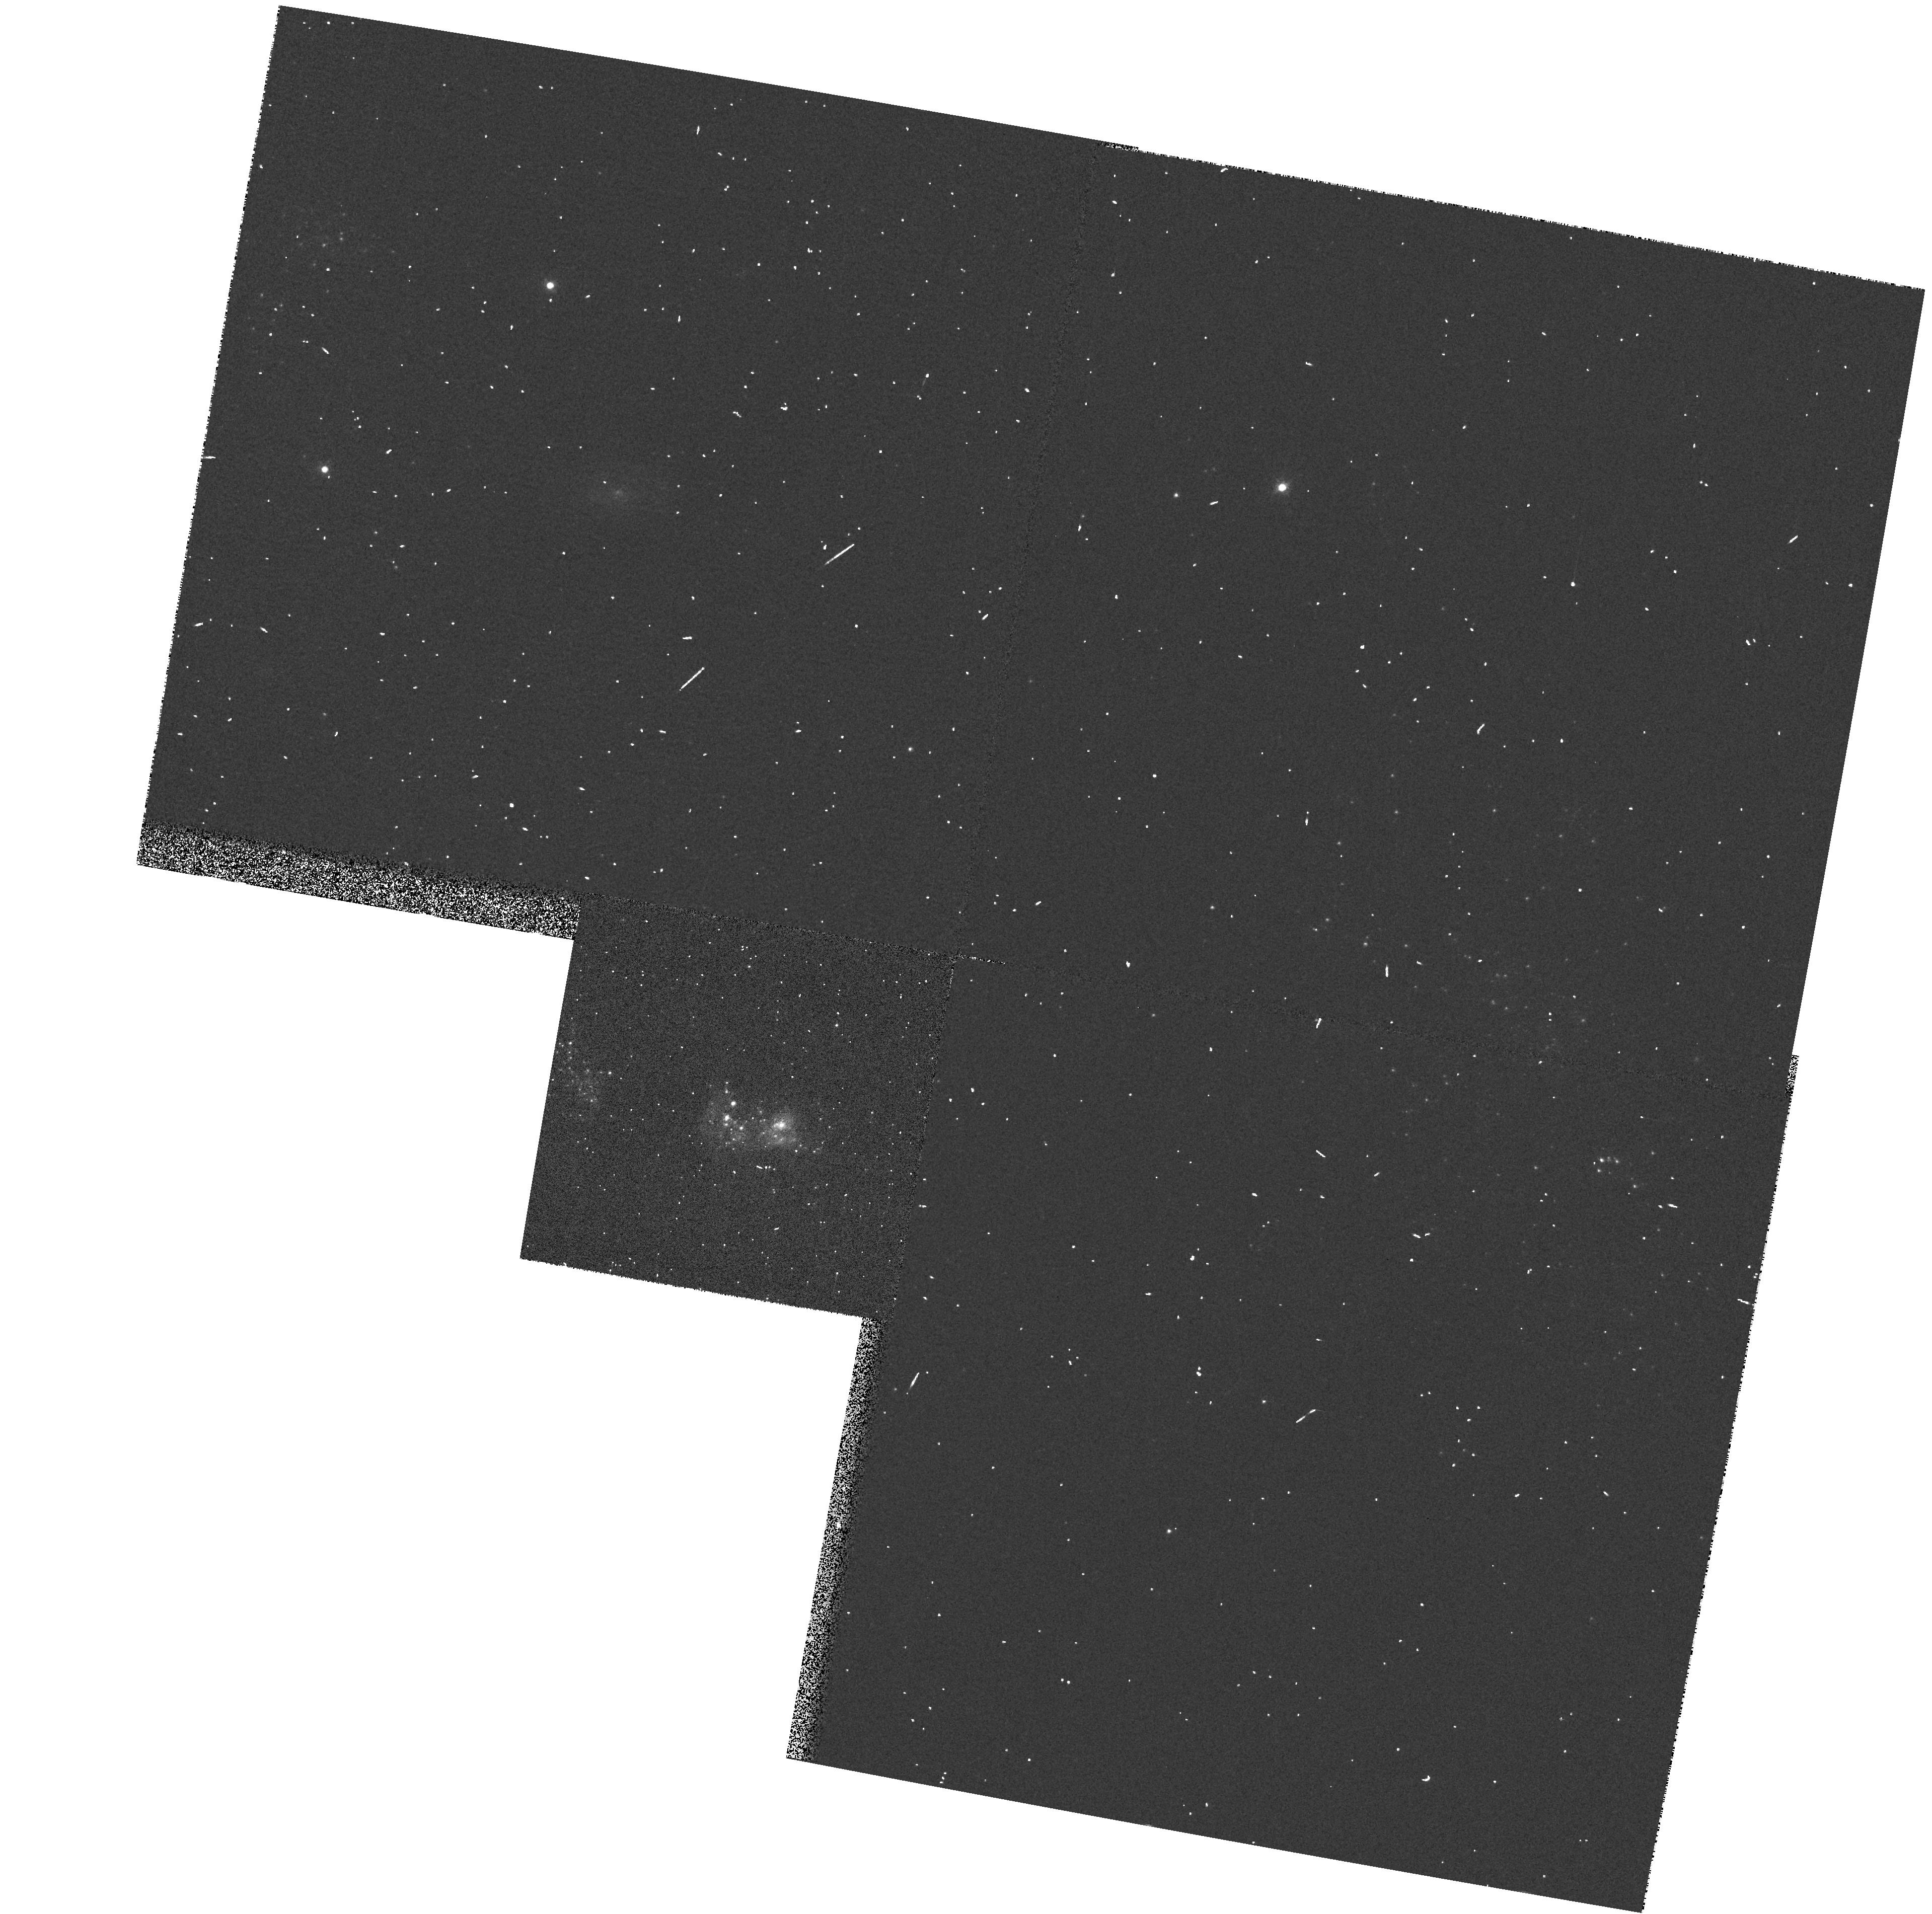
Target: NGC2363-V1
Instrument: WFPC2/PC
Filter: F547M
Exposure: 1 min
Observation ID: hst_7391_03_wfpc2_pc_f547m_u4cn03

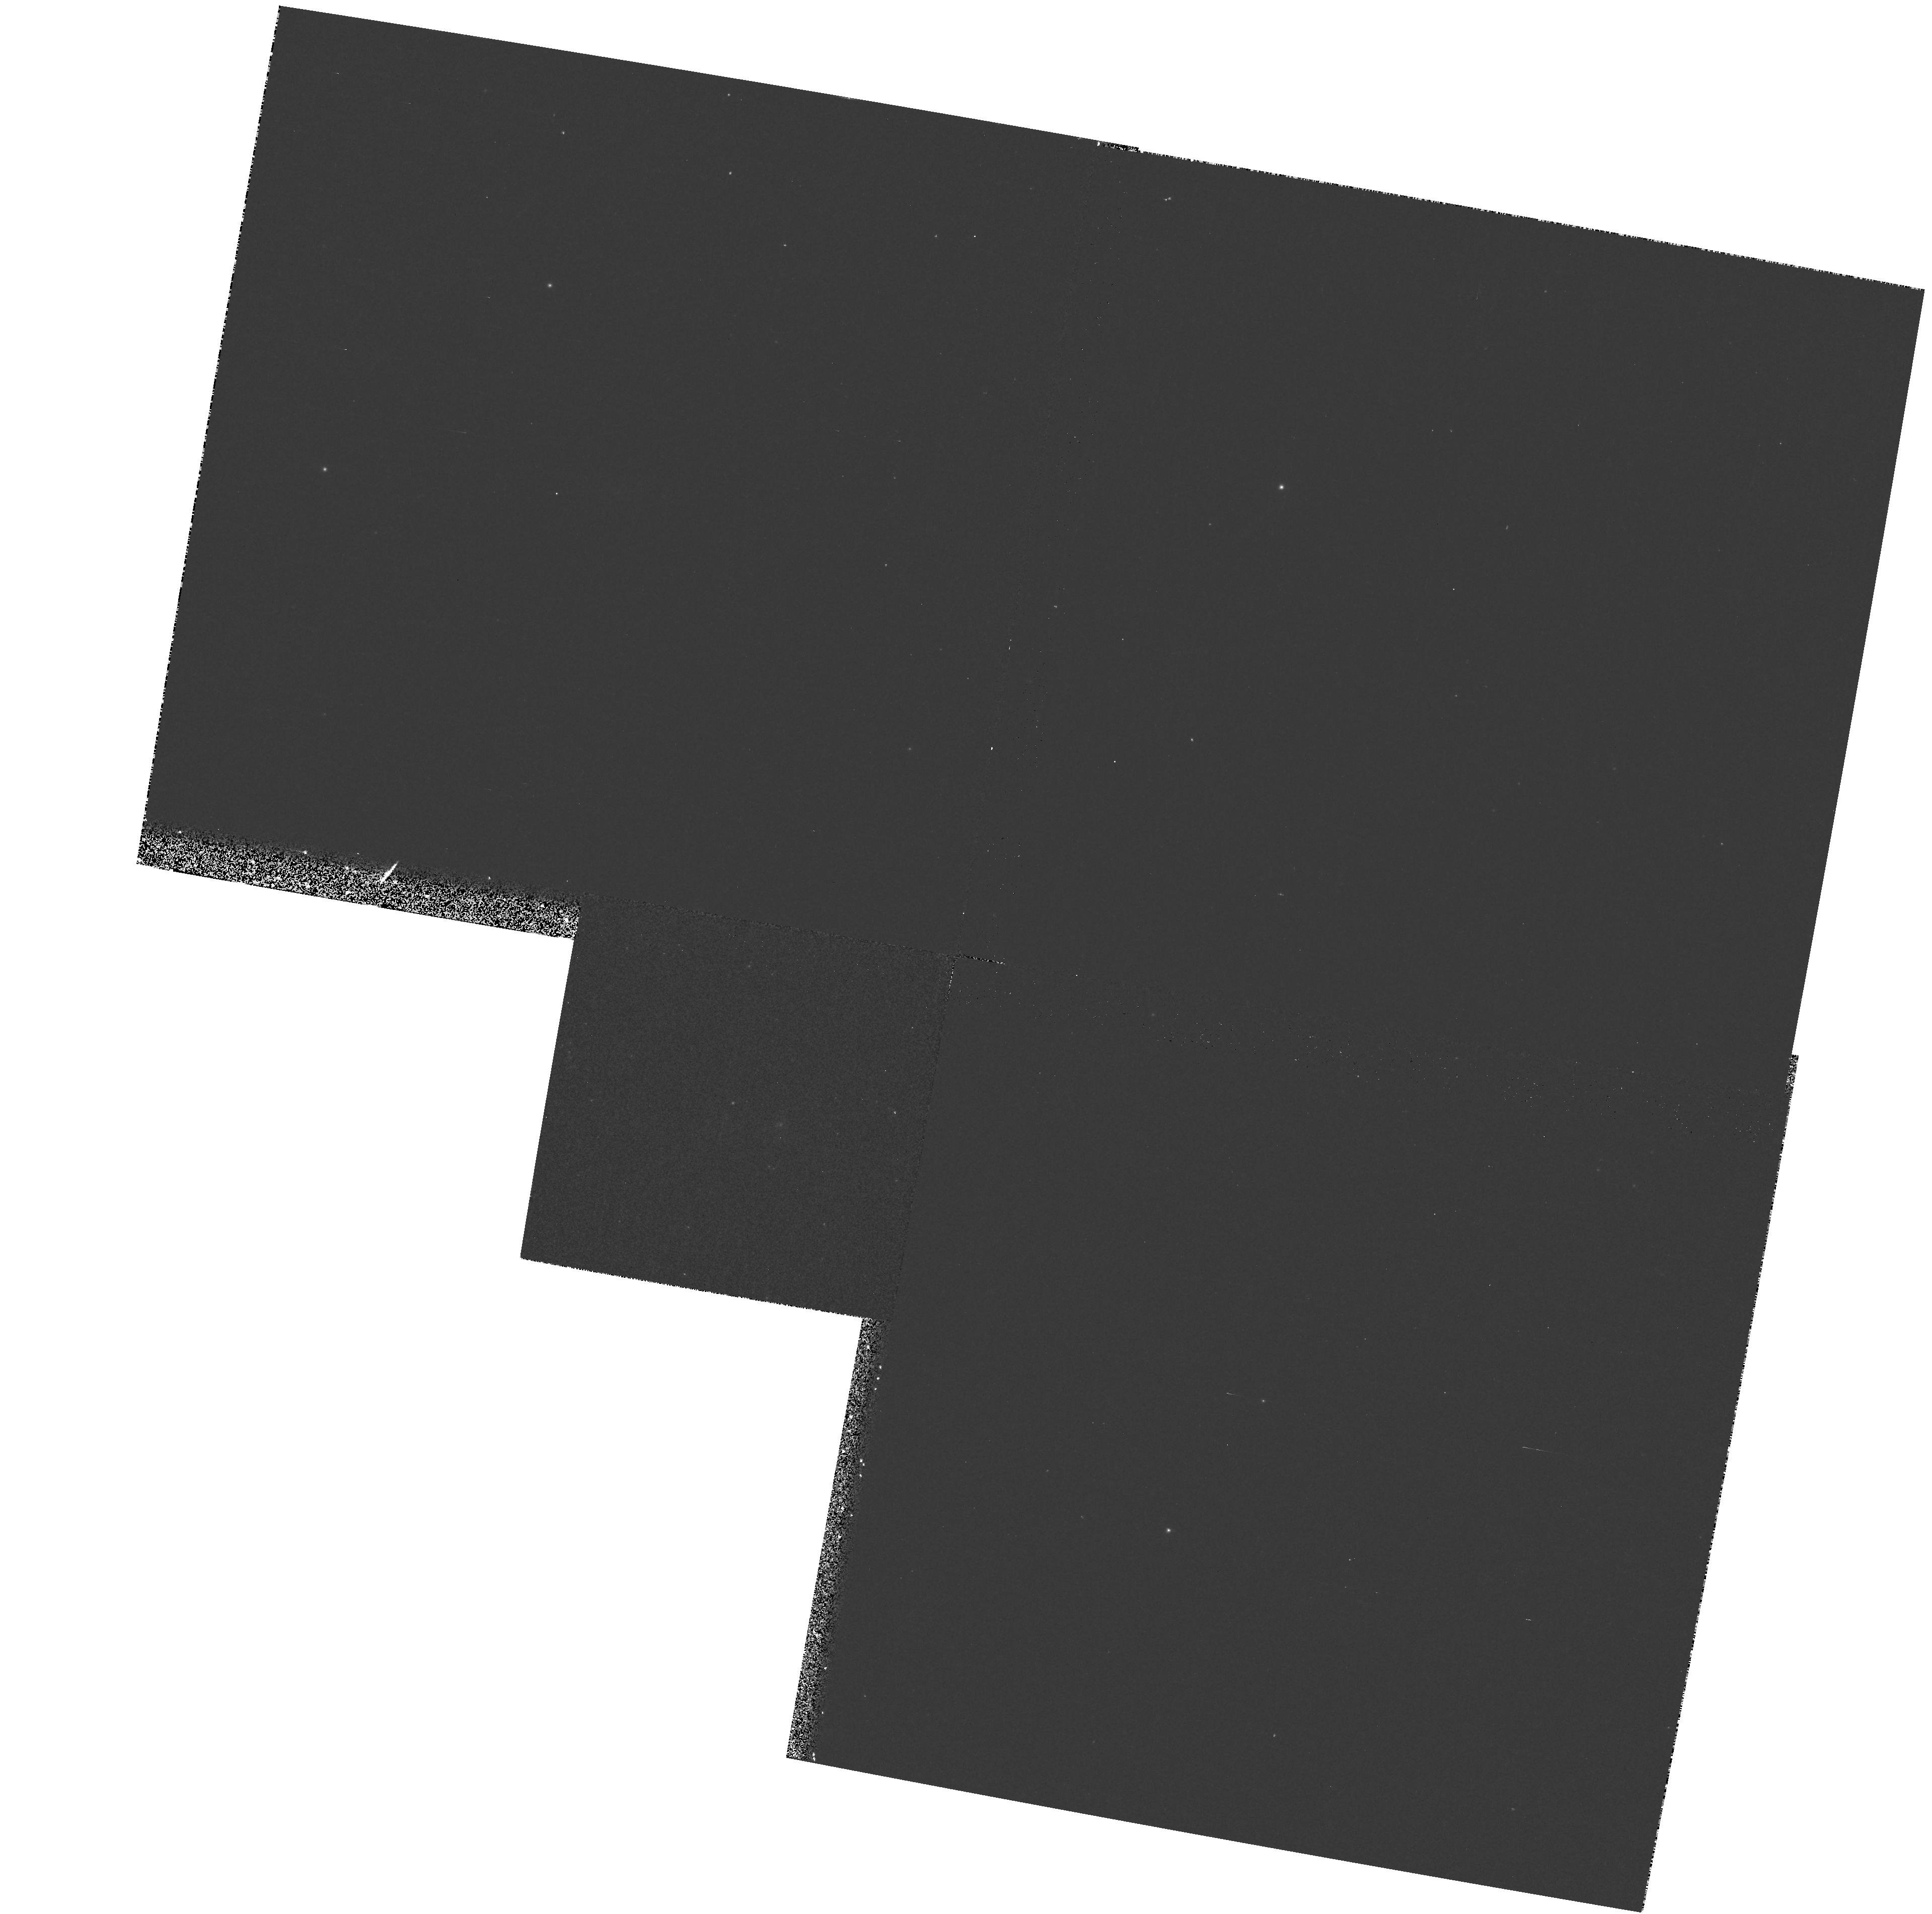
Target: NGC2363-V1
Instrument: WFPC2/PC
Filter: F1042M
Exposure: 12 min
Observation ID: hst_7391_03_wfpc2_pc_f1042m_u4cn03

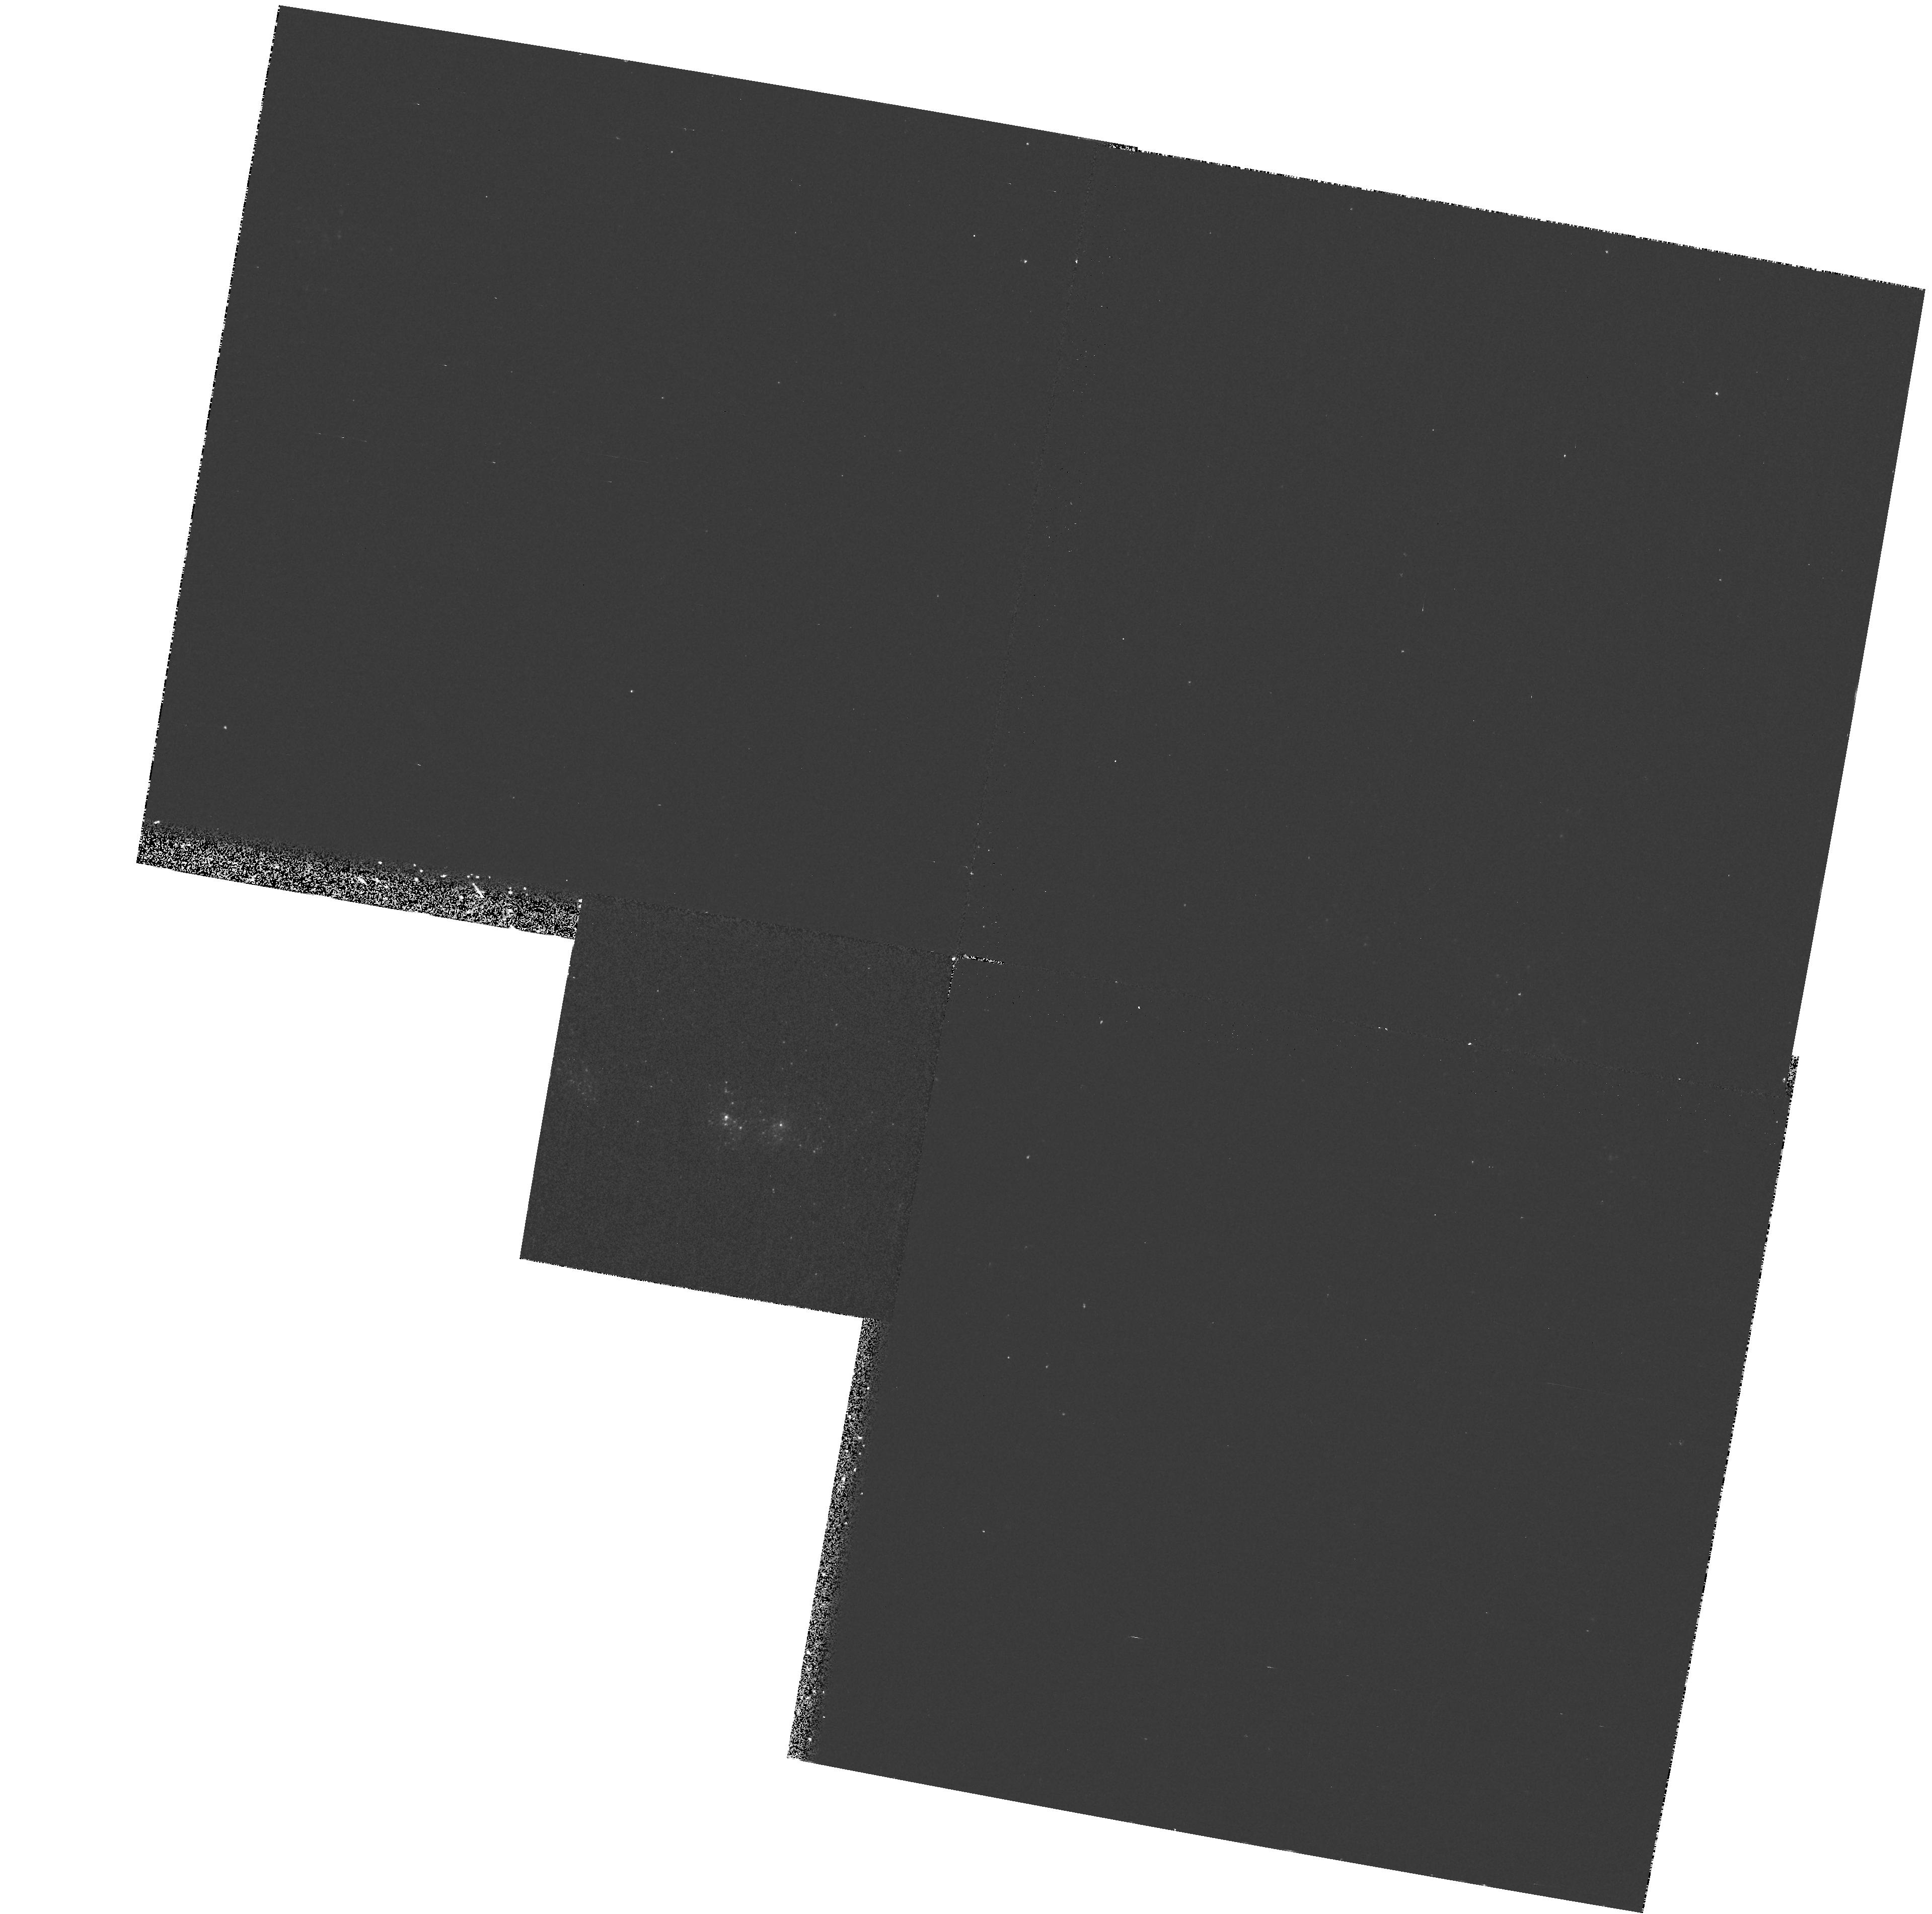
Target: NGC2363-V1
Instrument: WFPC2/PC
Filter: F170W
Exposure: 17 min
Observation ID: hst_7391_03_wfpc2_pc_f170w_u4cn03

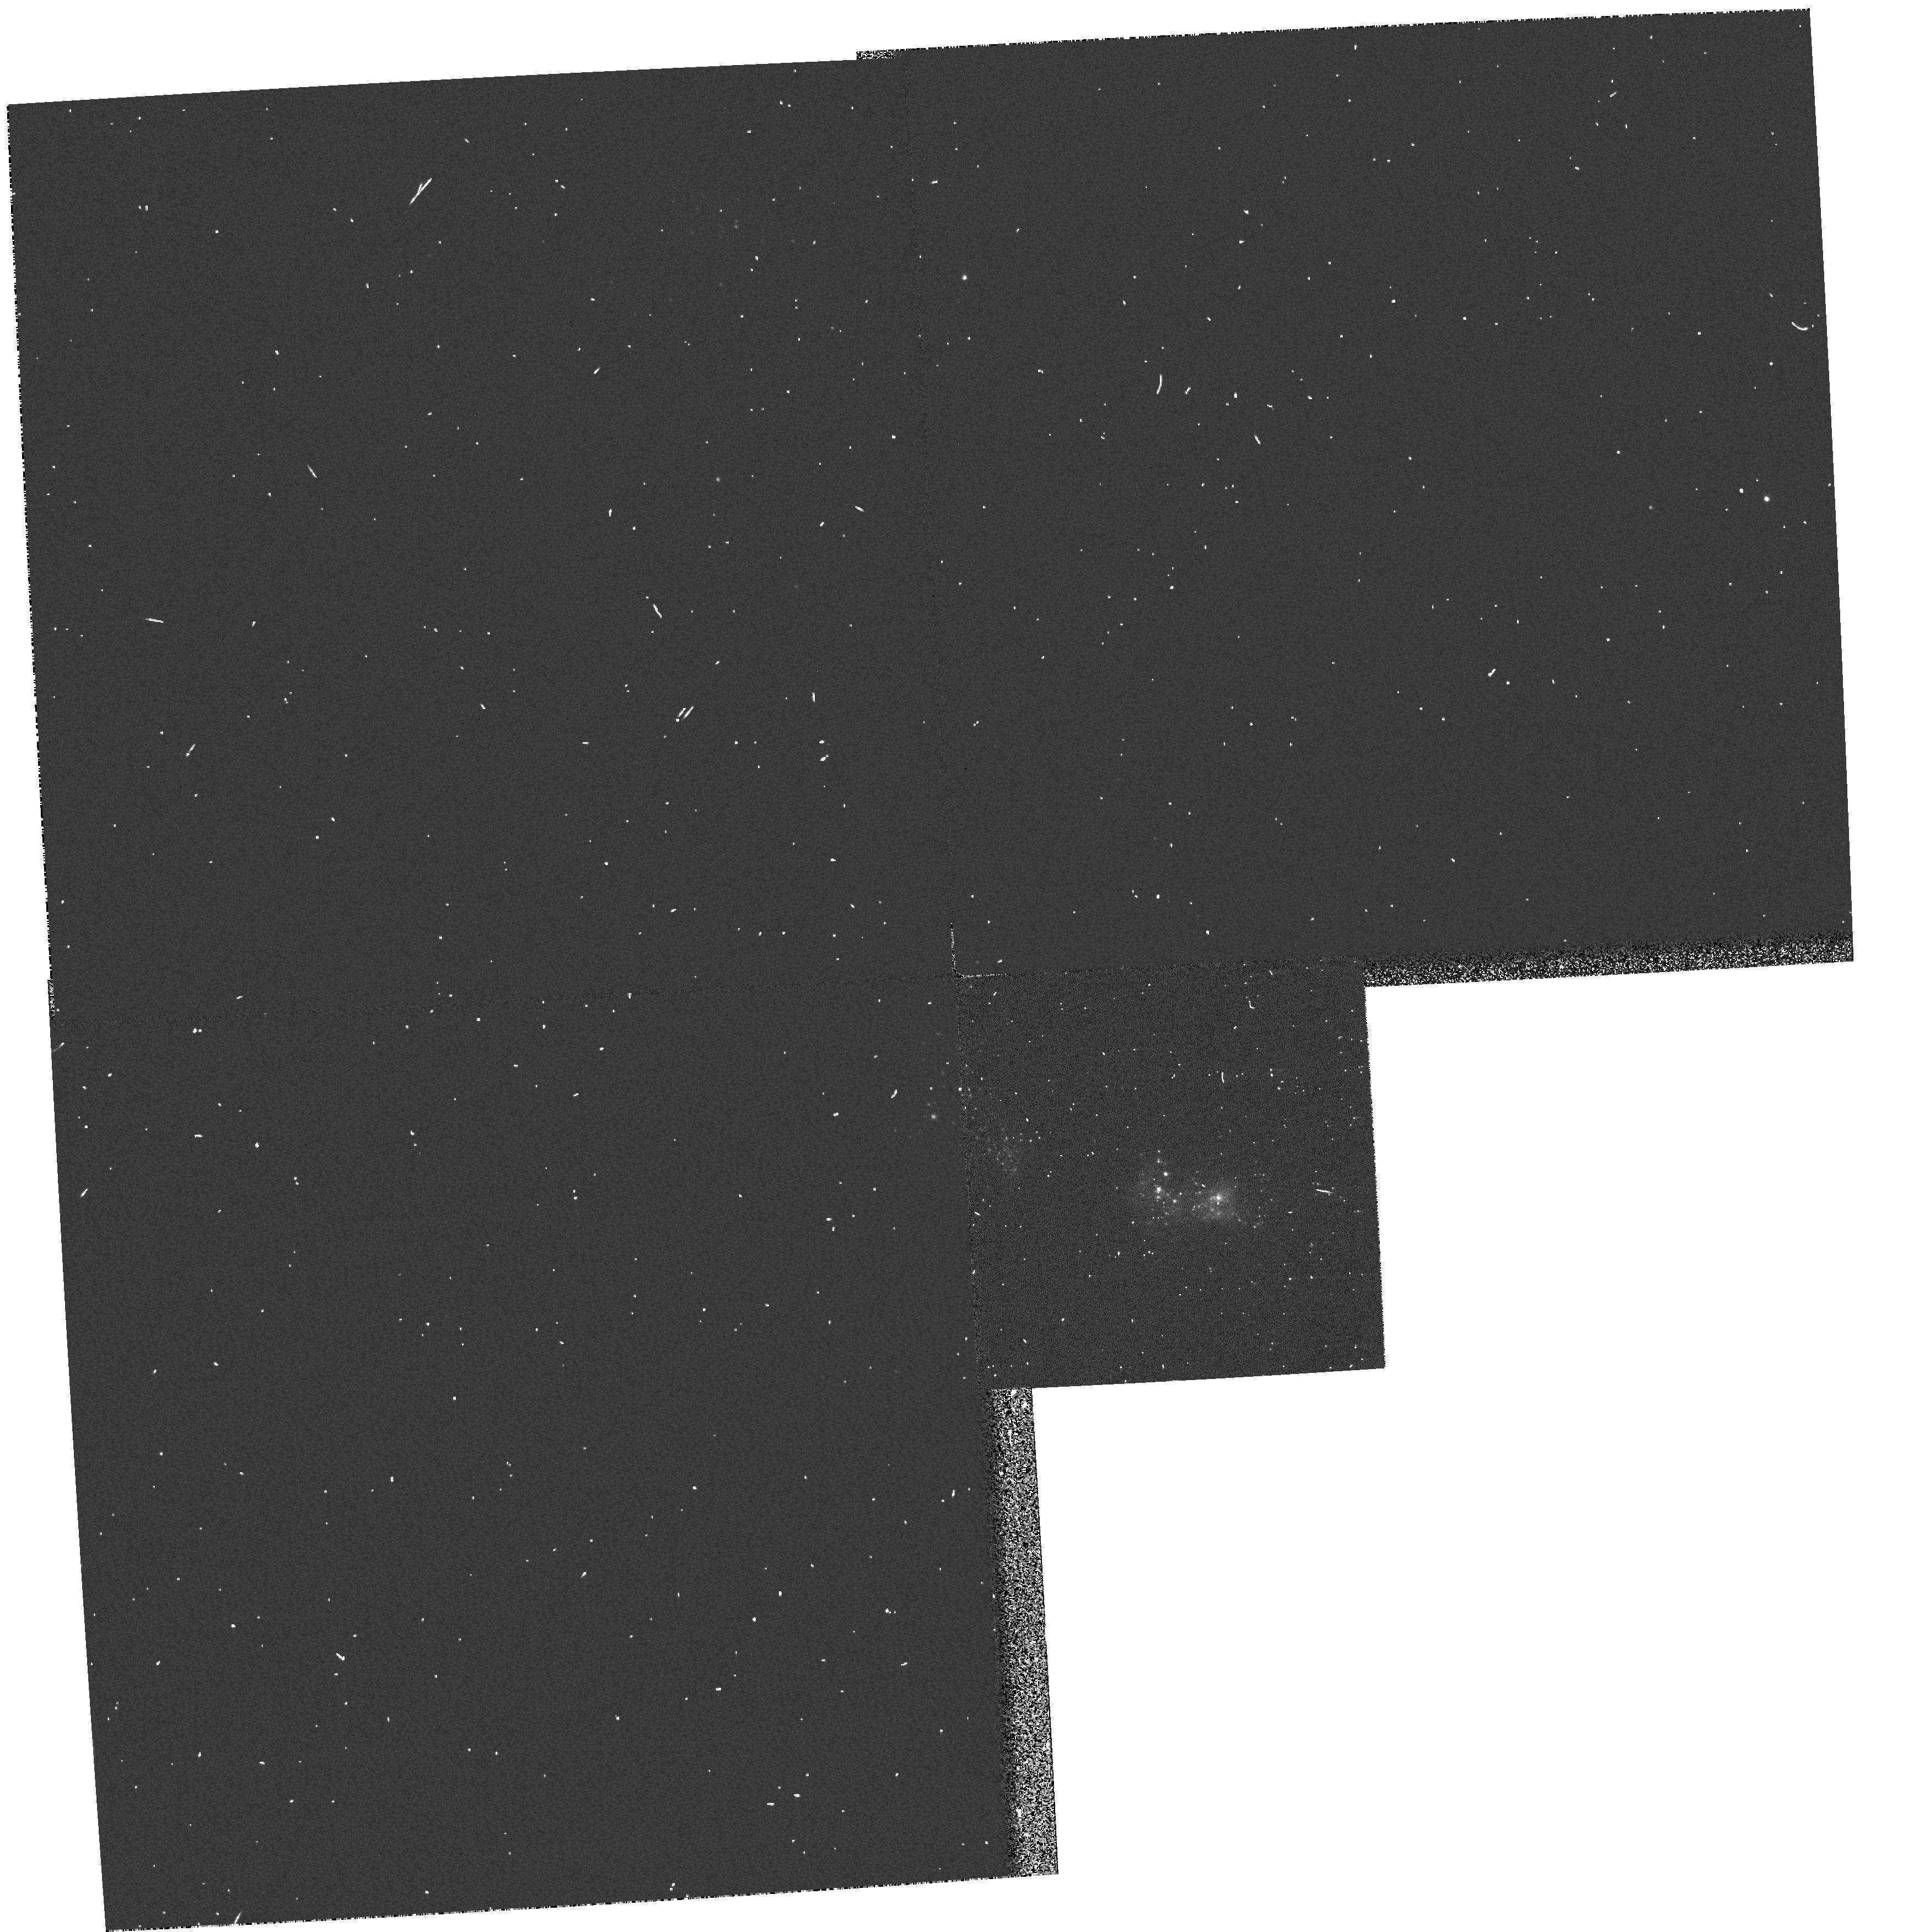
Target: NGC2363-V1
Instrument: WFPC2/PC
Filter: F336W
Exposure: 2 min
Observation ID: hst_7391_04_wfpc2_pc_f336w_u4cn04

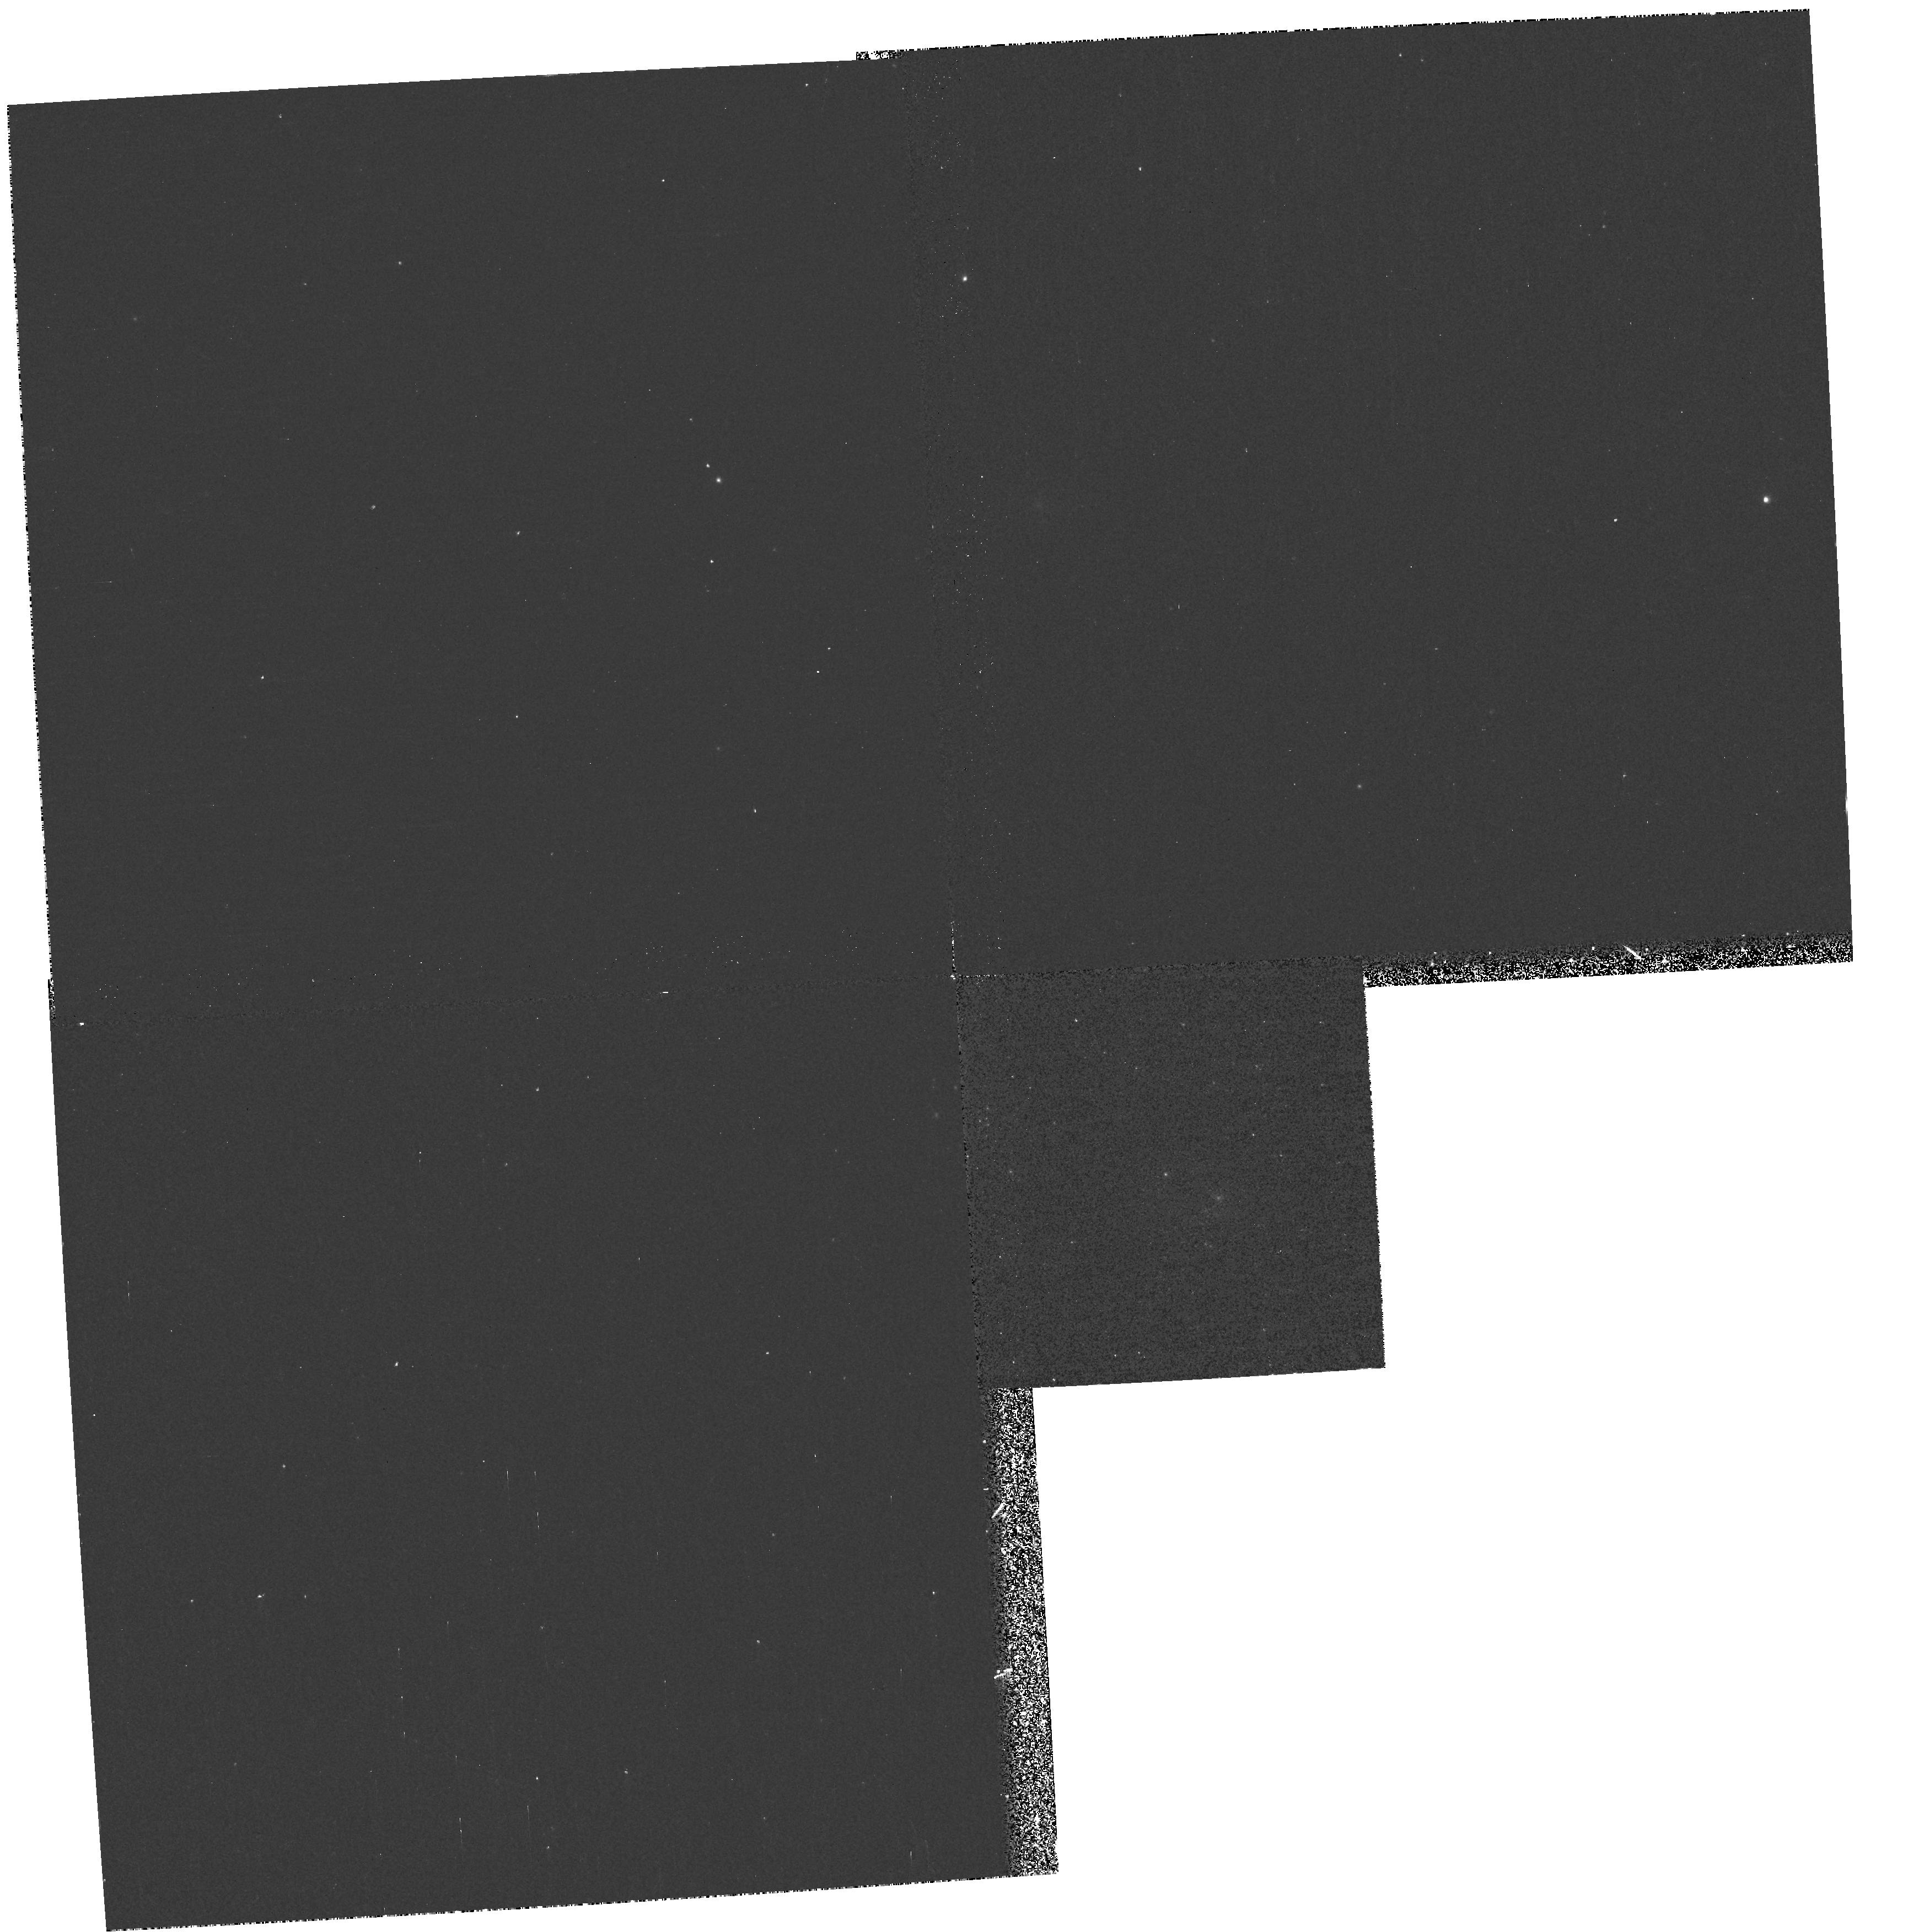
Target: NGC2363-V1
Instrument: WFPC2/PC
Filter: F1042M
Exposure: 12 min
Observation ID: hst_7391_04_wfpc2_pc_f1042m_u4cn04

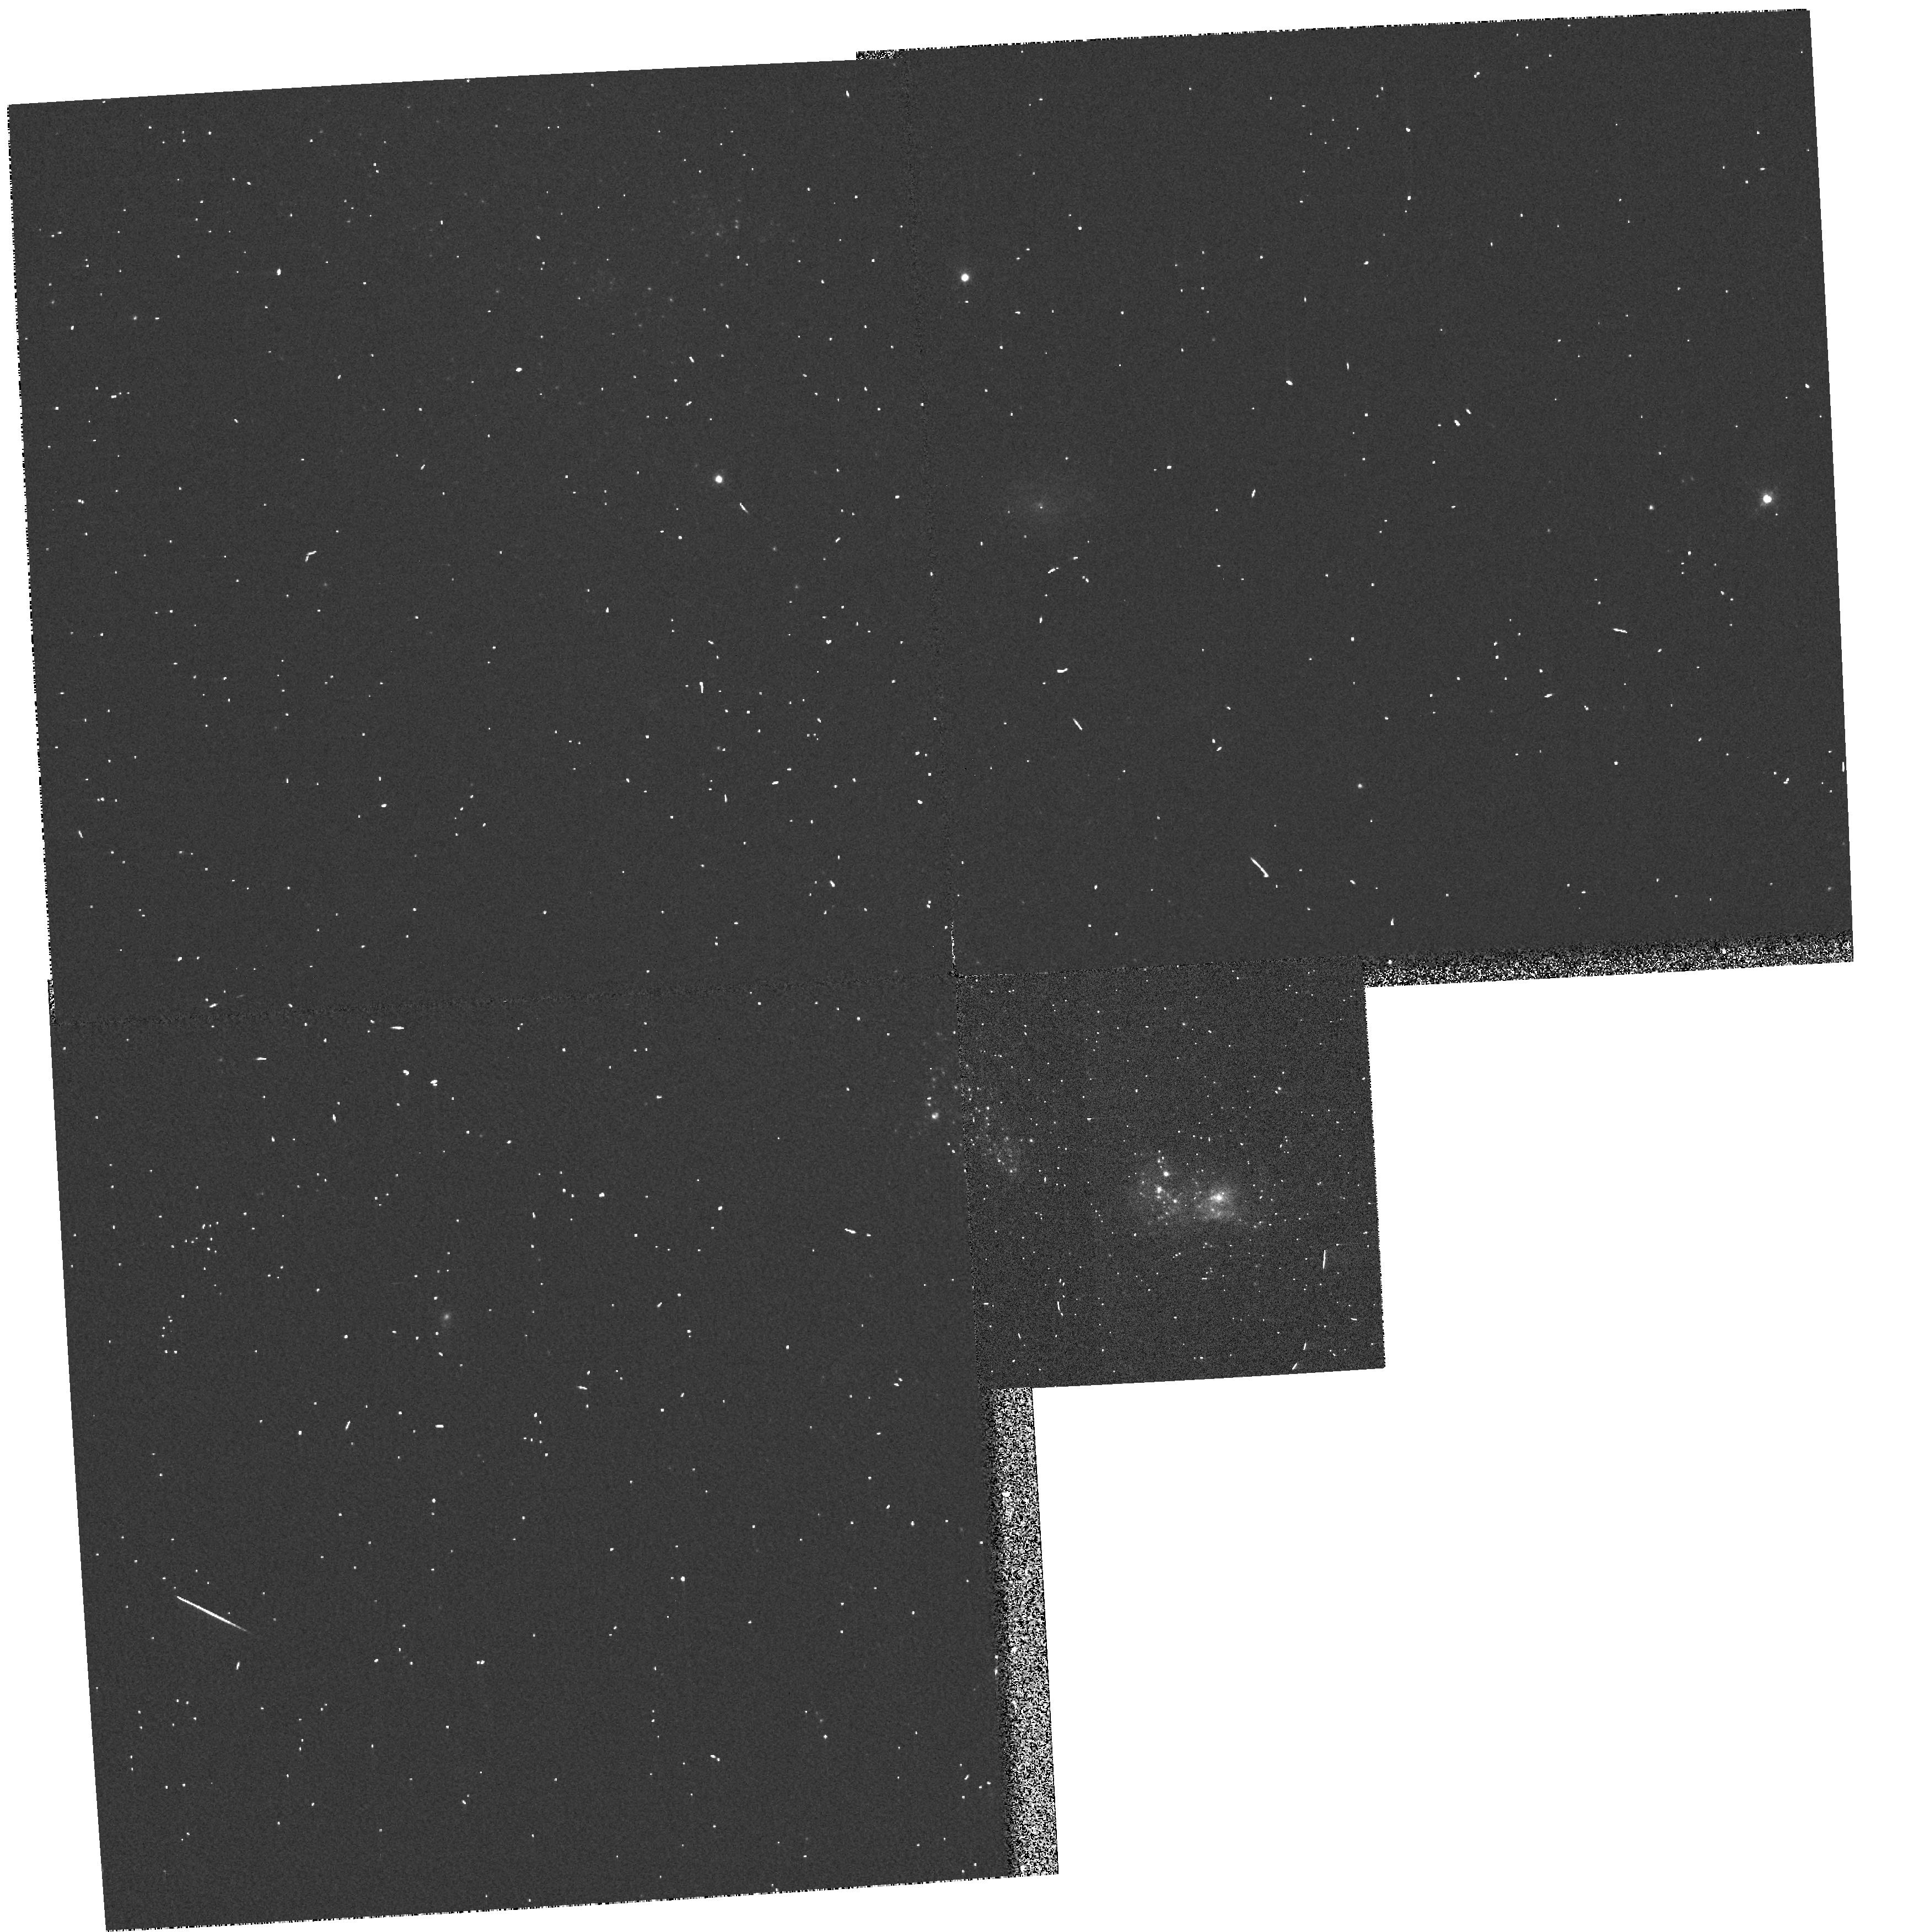
Target: NGC2363-V1
Instrument: WFPC2/PC
Filter: F547M
Exposure: 1 min
Observation ID: hst_7391_04_wfpc2_pc_f547m_u4cn04

NGC 2363 V1: a rare case of major LBV eruption (PI: Drissen, Laurent)

In 1996 January, HST/WFPC2 images revealed the presence of a new bright, blue star in the extragalactic giant H II region NGC 2363. We have shown that this star is a Luminous Blue variable (LBV) undergoing a major outburst. Only a handful of major LBV eruptions have been observed, including those of P Cygni in the 17^th century and Eta Carina between 1840 and 1860. We therefore propose to follow in detail the spectrophotometric evolution of NGC2363-V1 until the end of its major eruption.